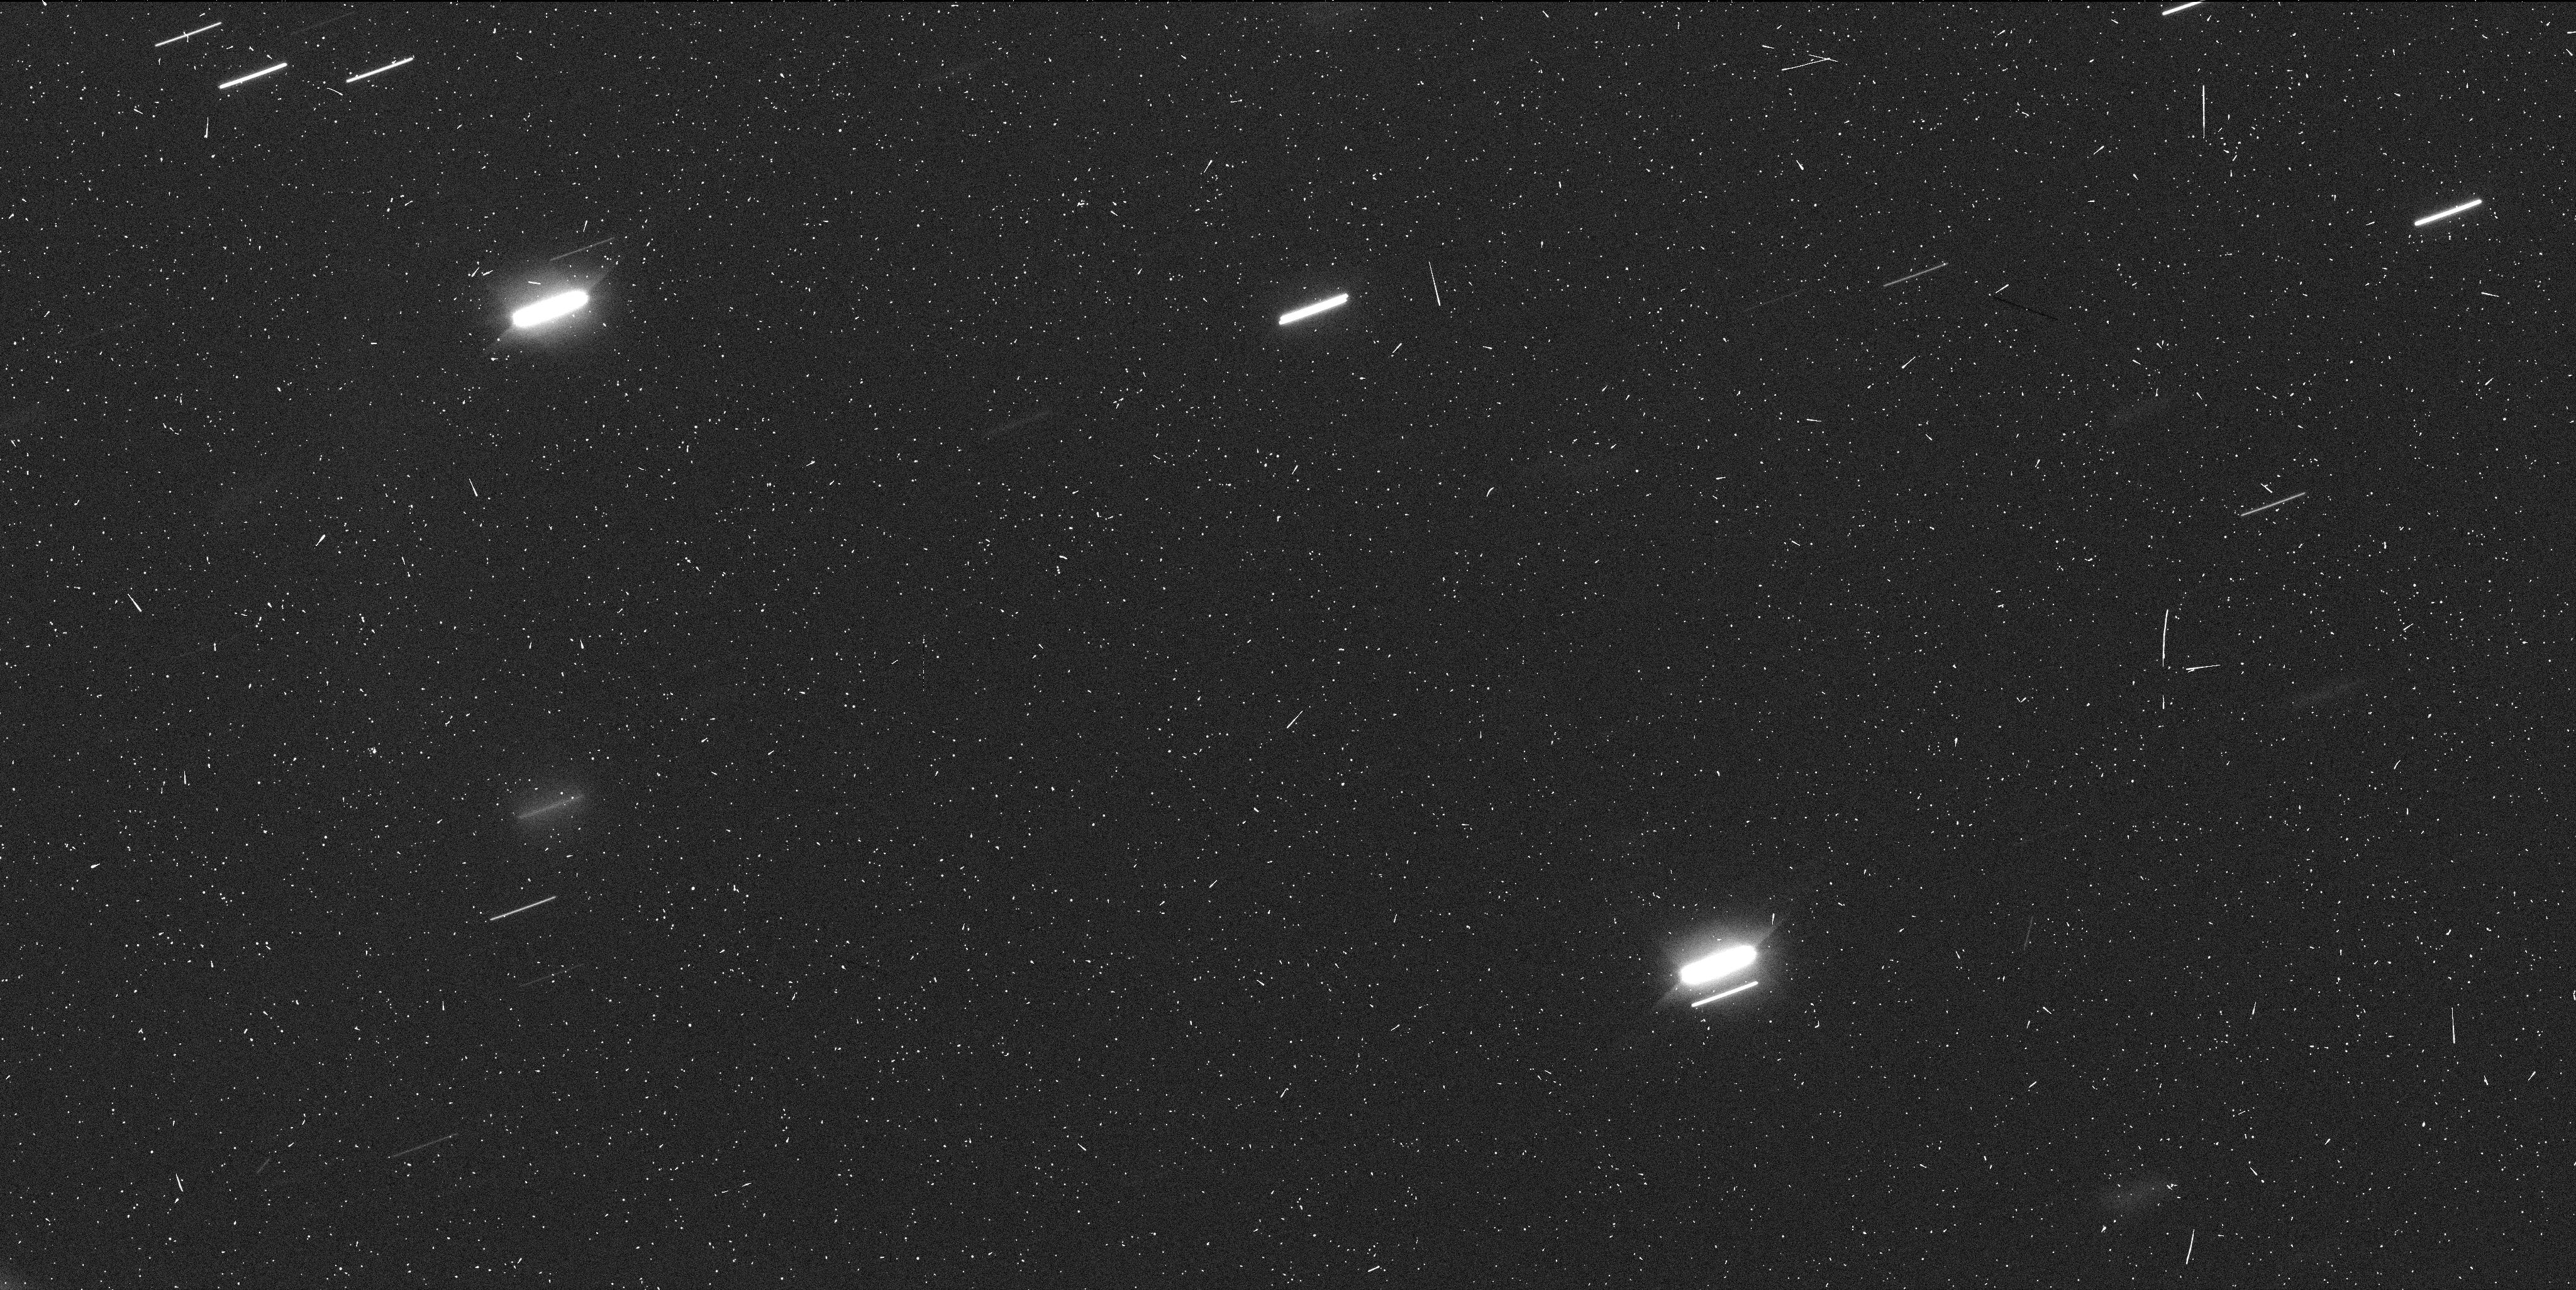
Target: 9P-TEMPEL-1. Instrument: WFC3/UVIS. Filter: F606W. Exposure: 7 min. Observation ID: ibcr04gvq

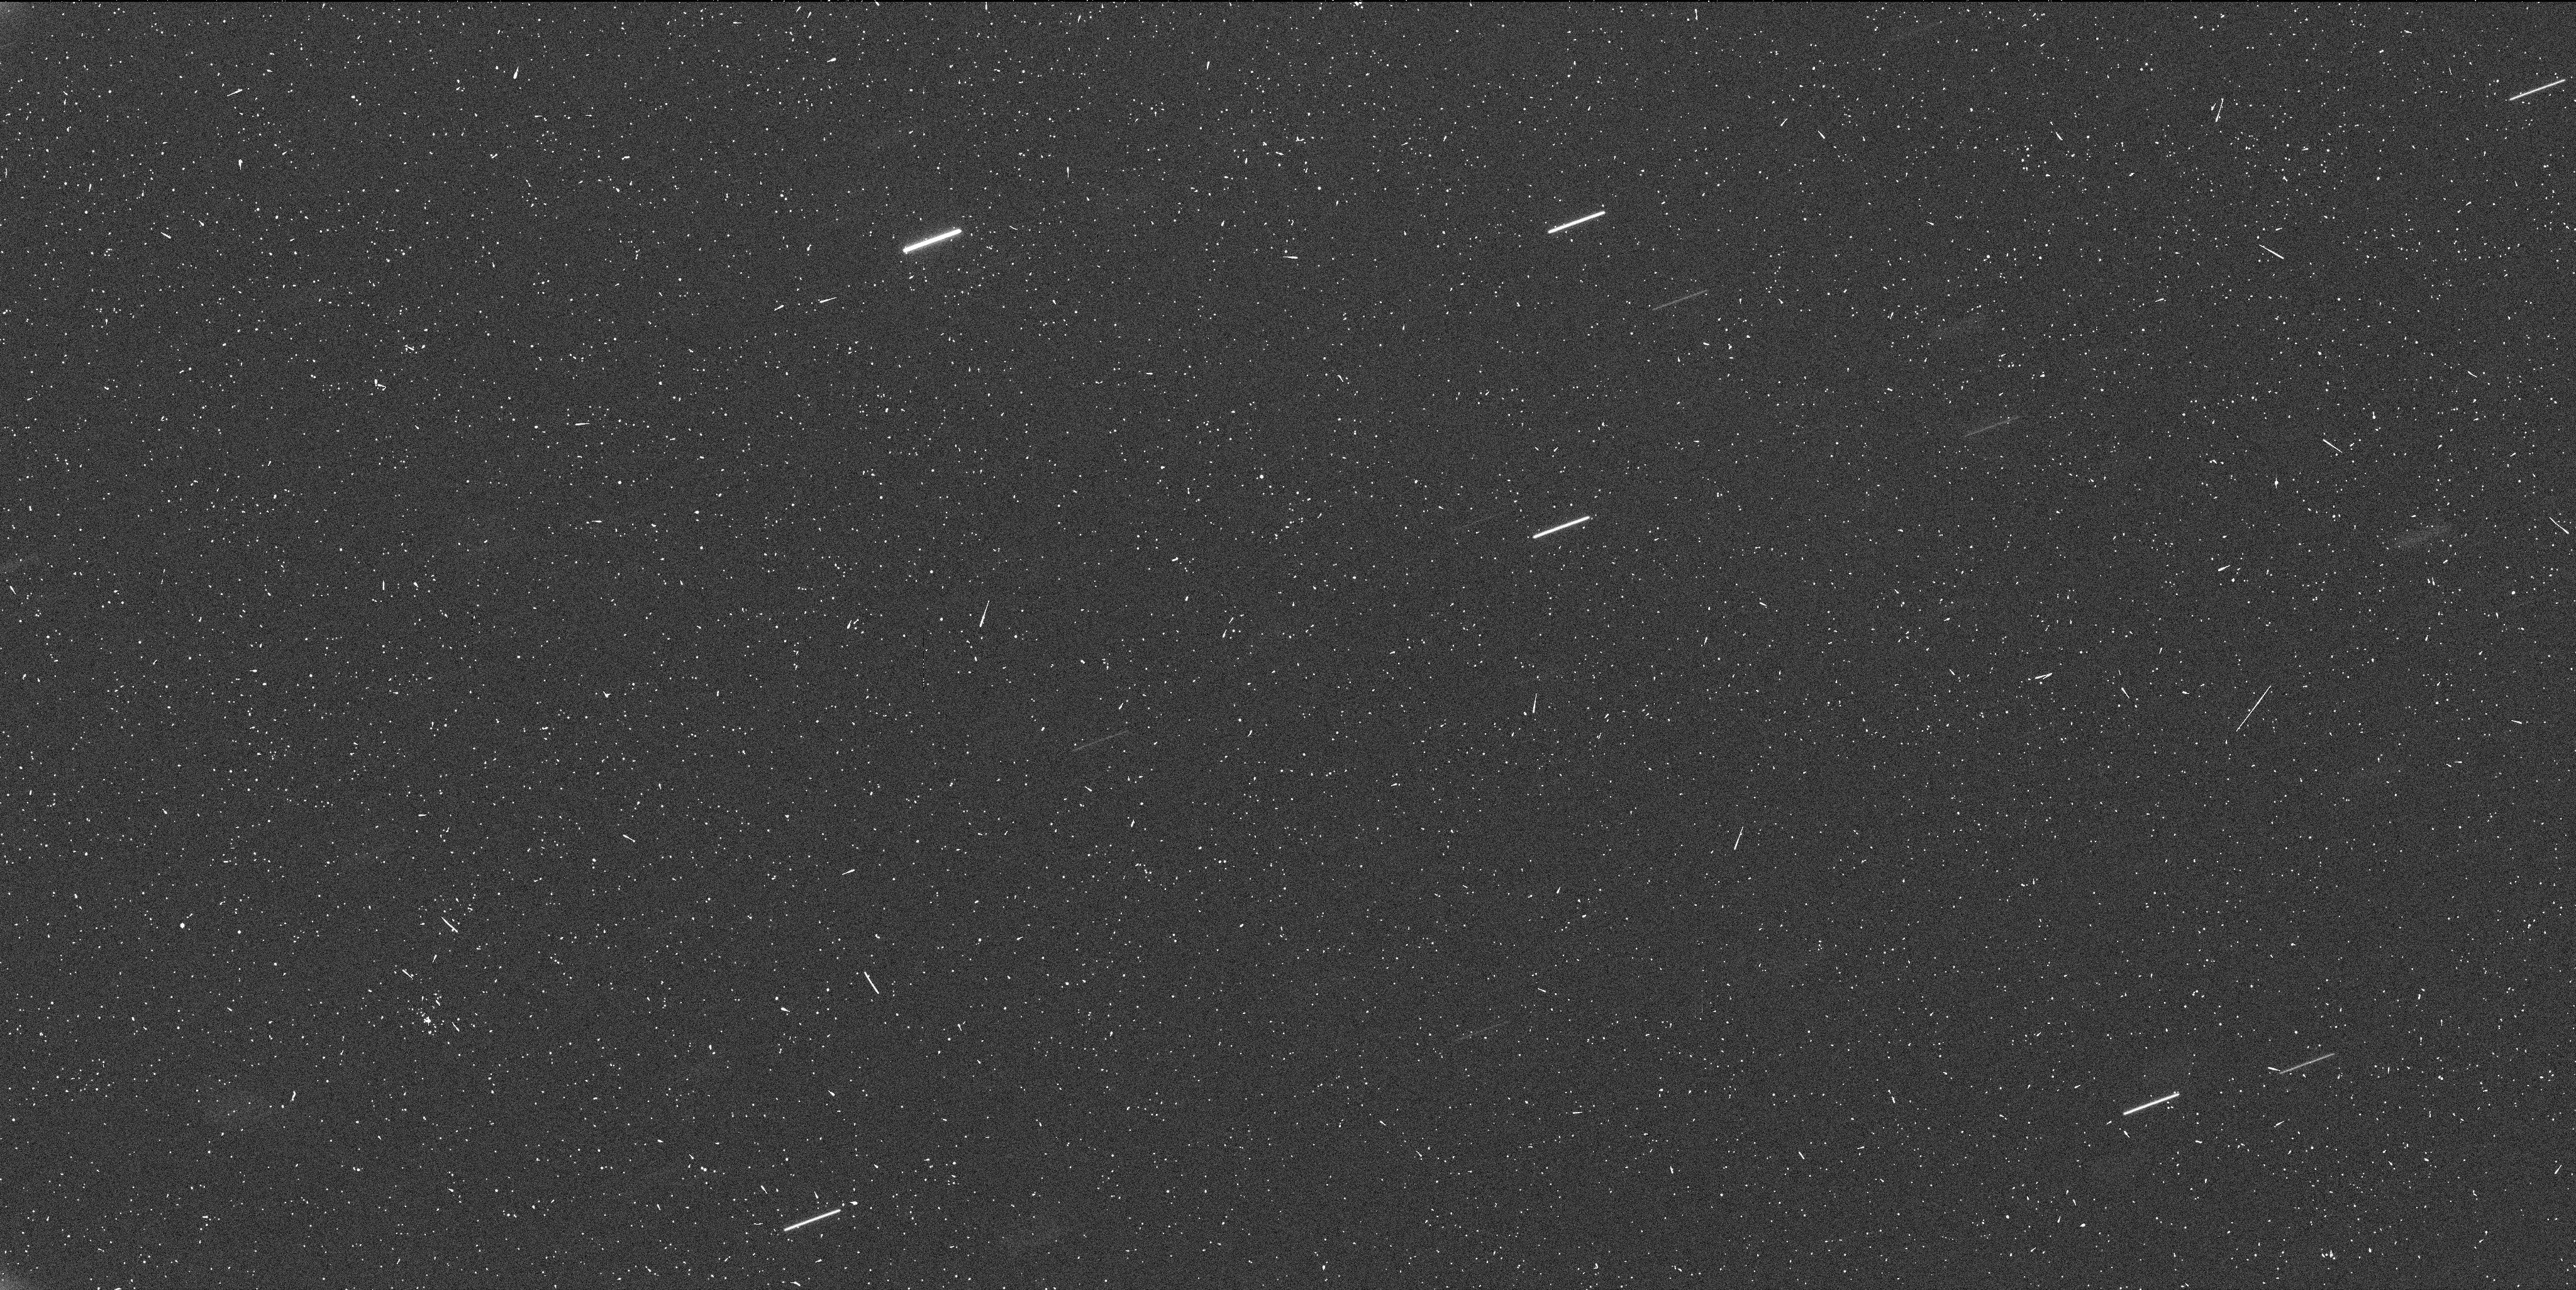
Target: 9P-TEMPEL-1. Instrument: WFC3/UVIS. Filter: F606W. Exposure: 7 min. Observation ID: ibcr13l5q

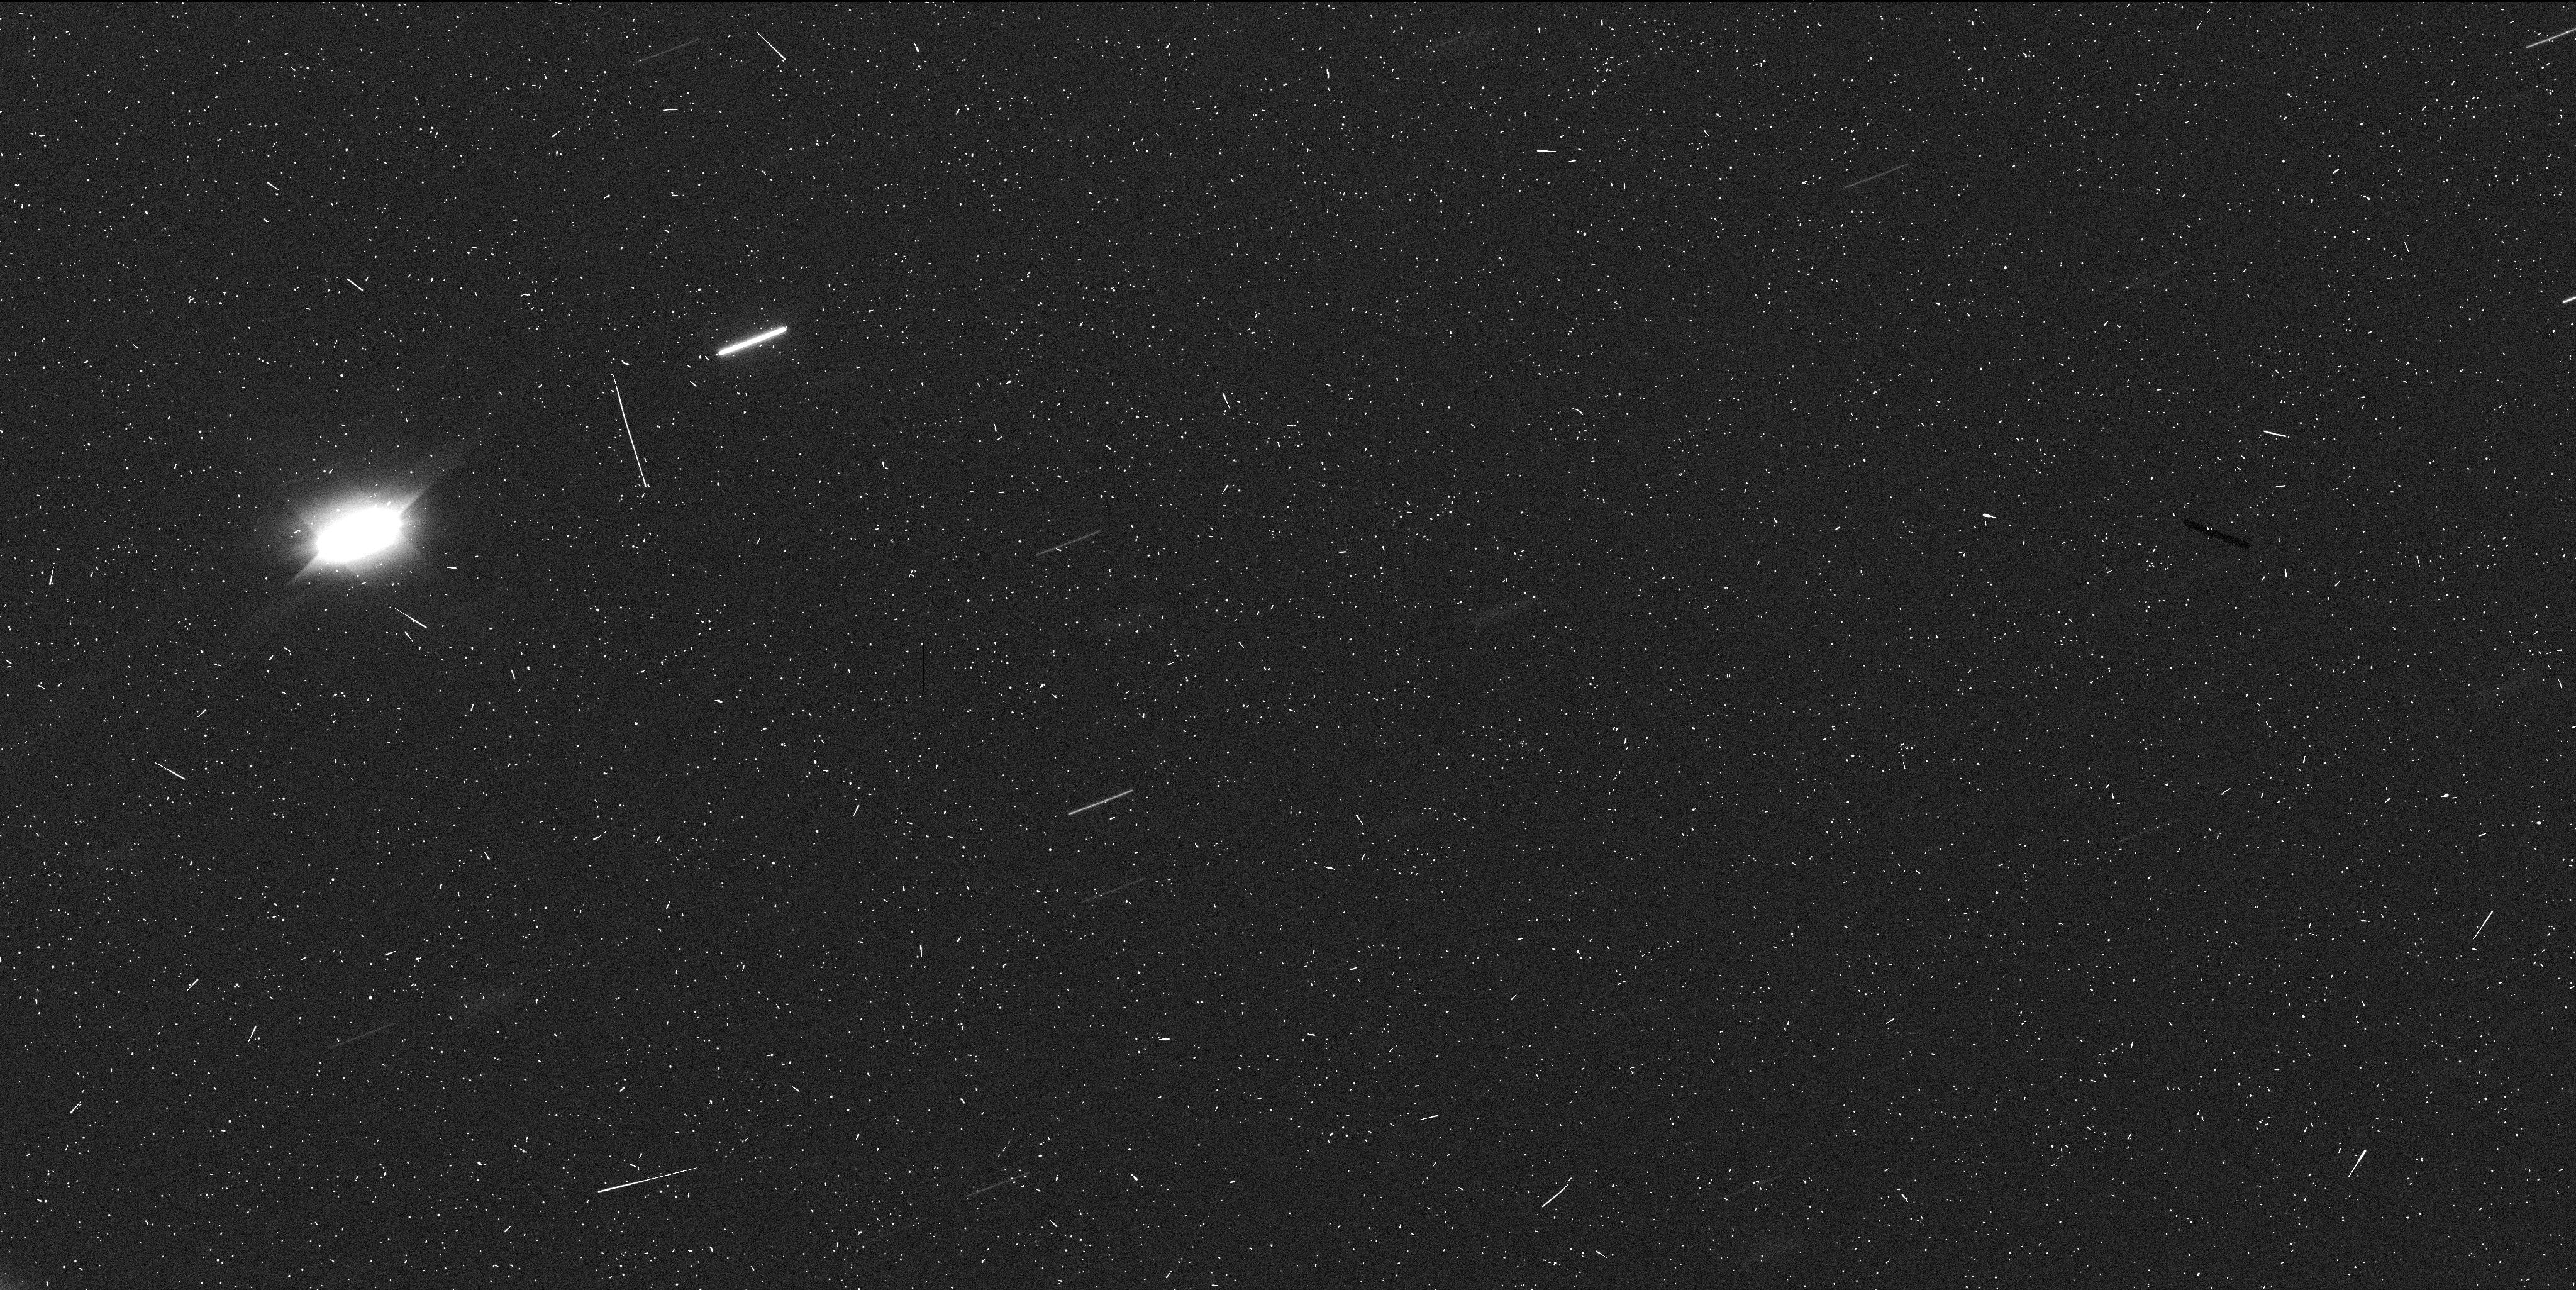
Target: 9P-TEMPEL-1. Instrument: WFC3/UVIS. Filter: F606W. Exposure: 7 min. Observation ID: ibcr08jnq

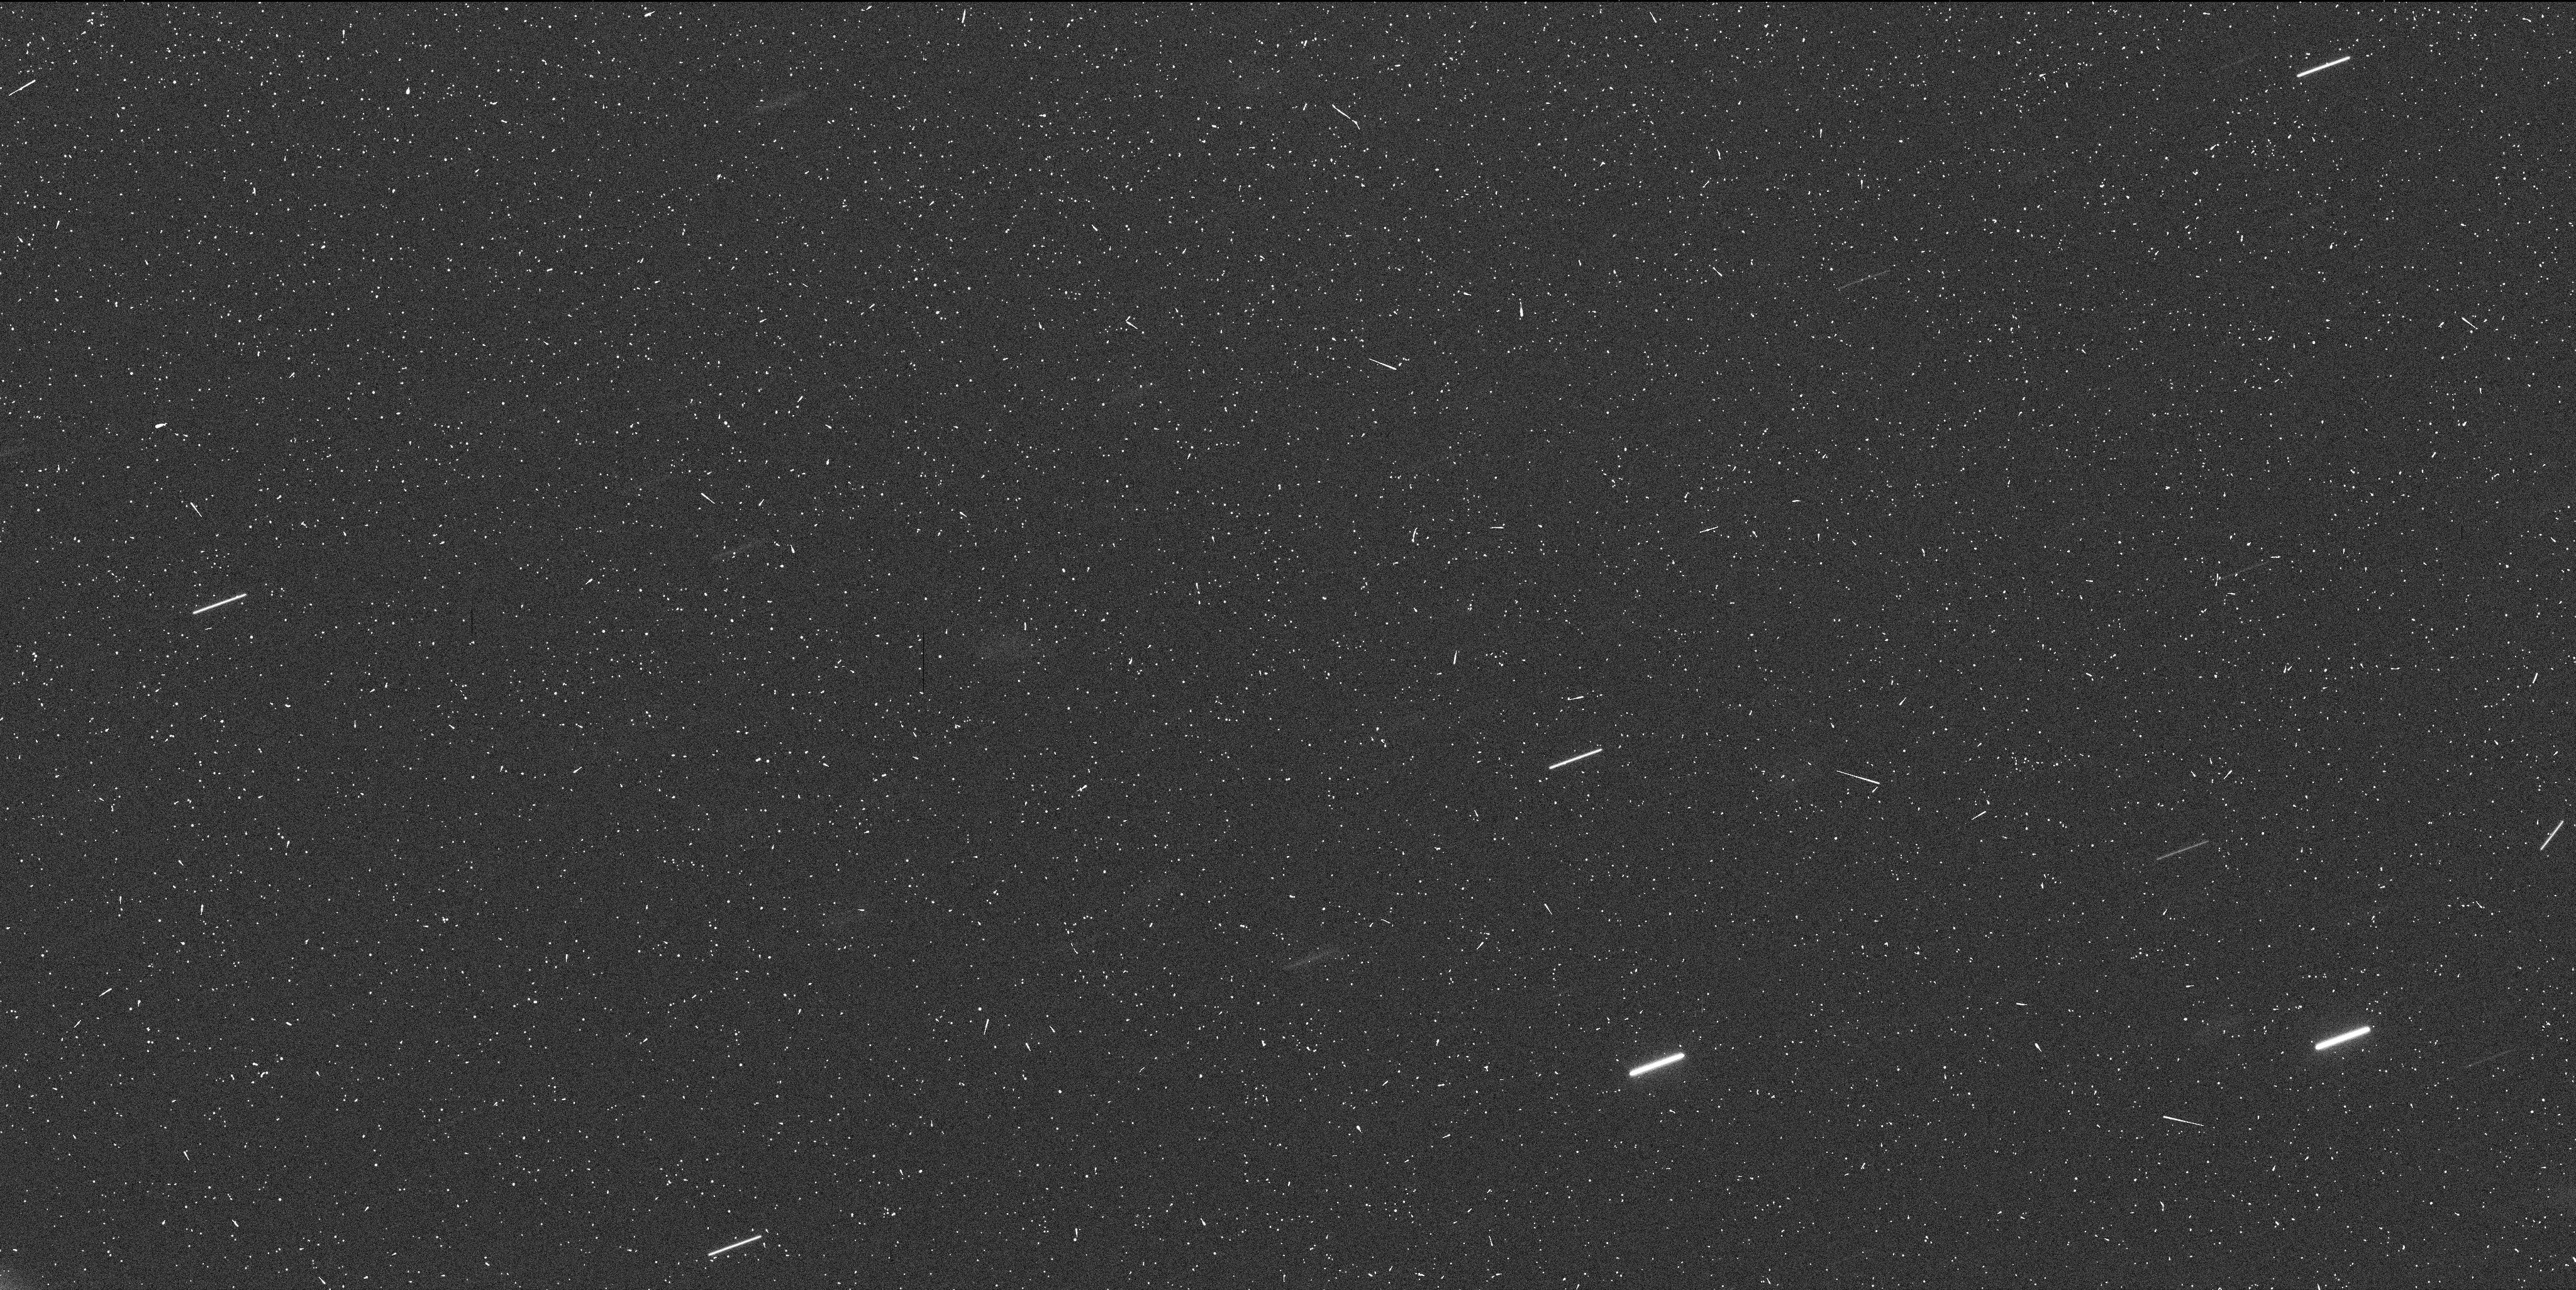
Target: 9P-TEMPEL-1. Instrument: WFC3/UVIS. Filter: F606W. Exposure: 7 min. Observation ID: ibcr12l2q

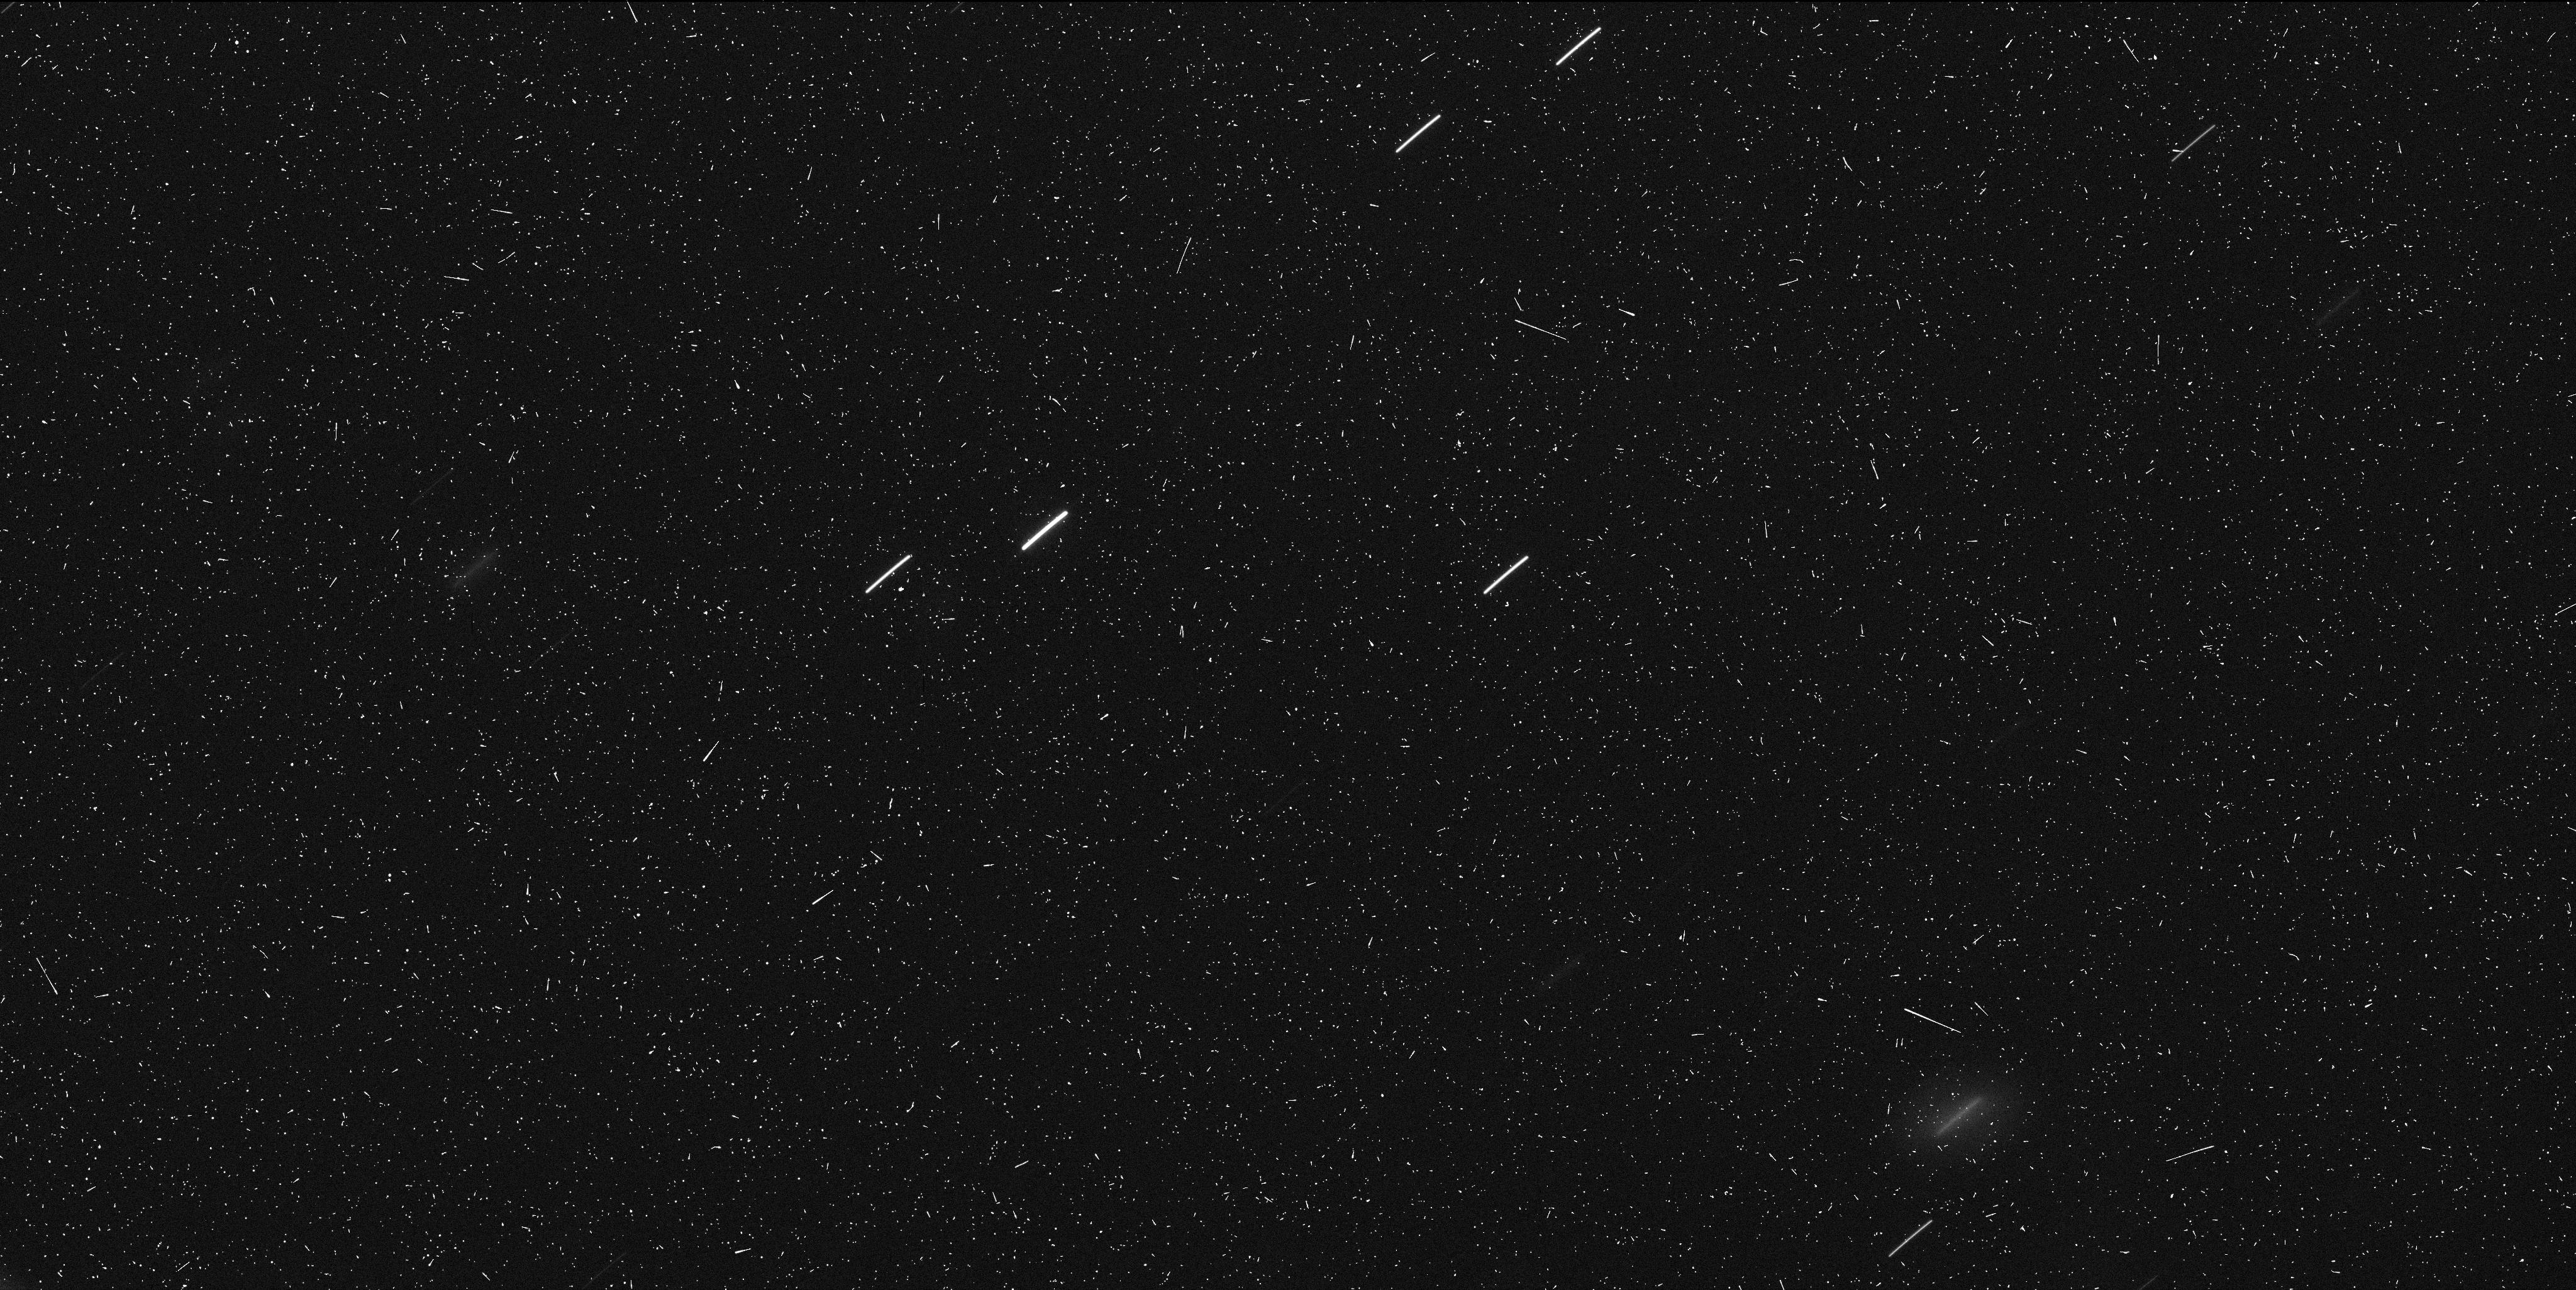
Target: 9P-TEMPEL-1. Instrument: WFC3/UVIS. Filter: F606W. Exposure: 7 min. Observation ID: ibcr18adq

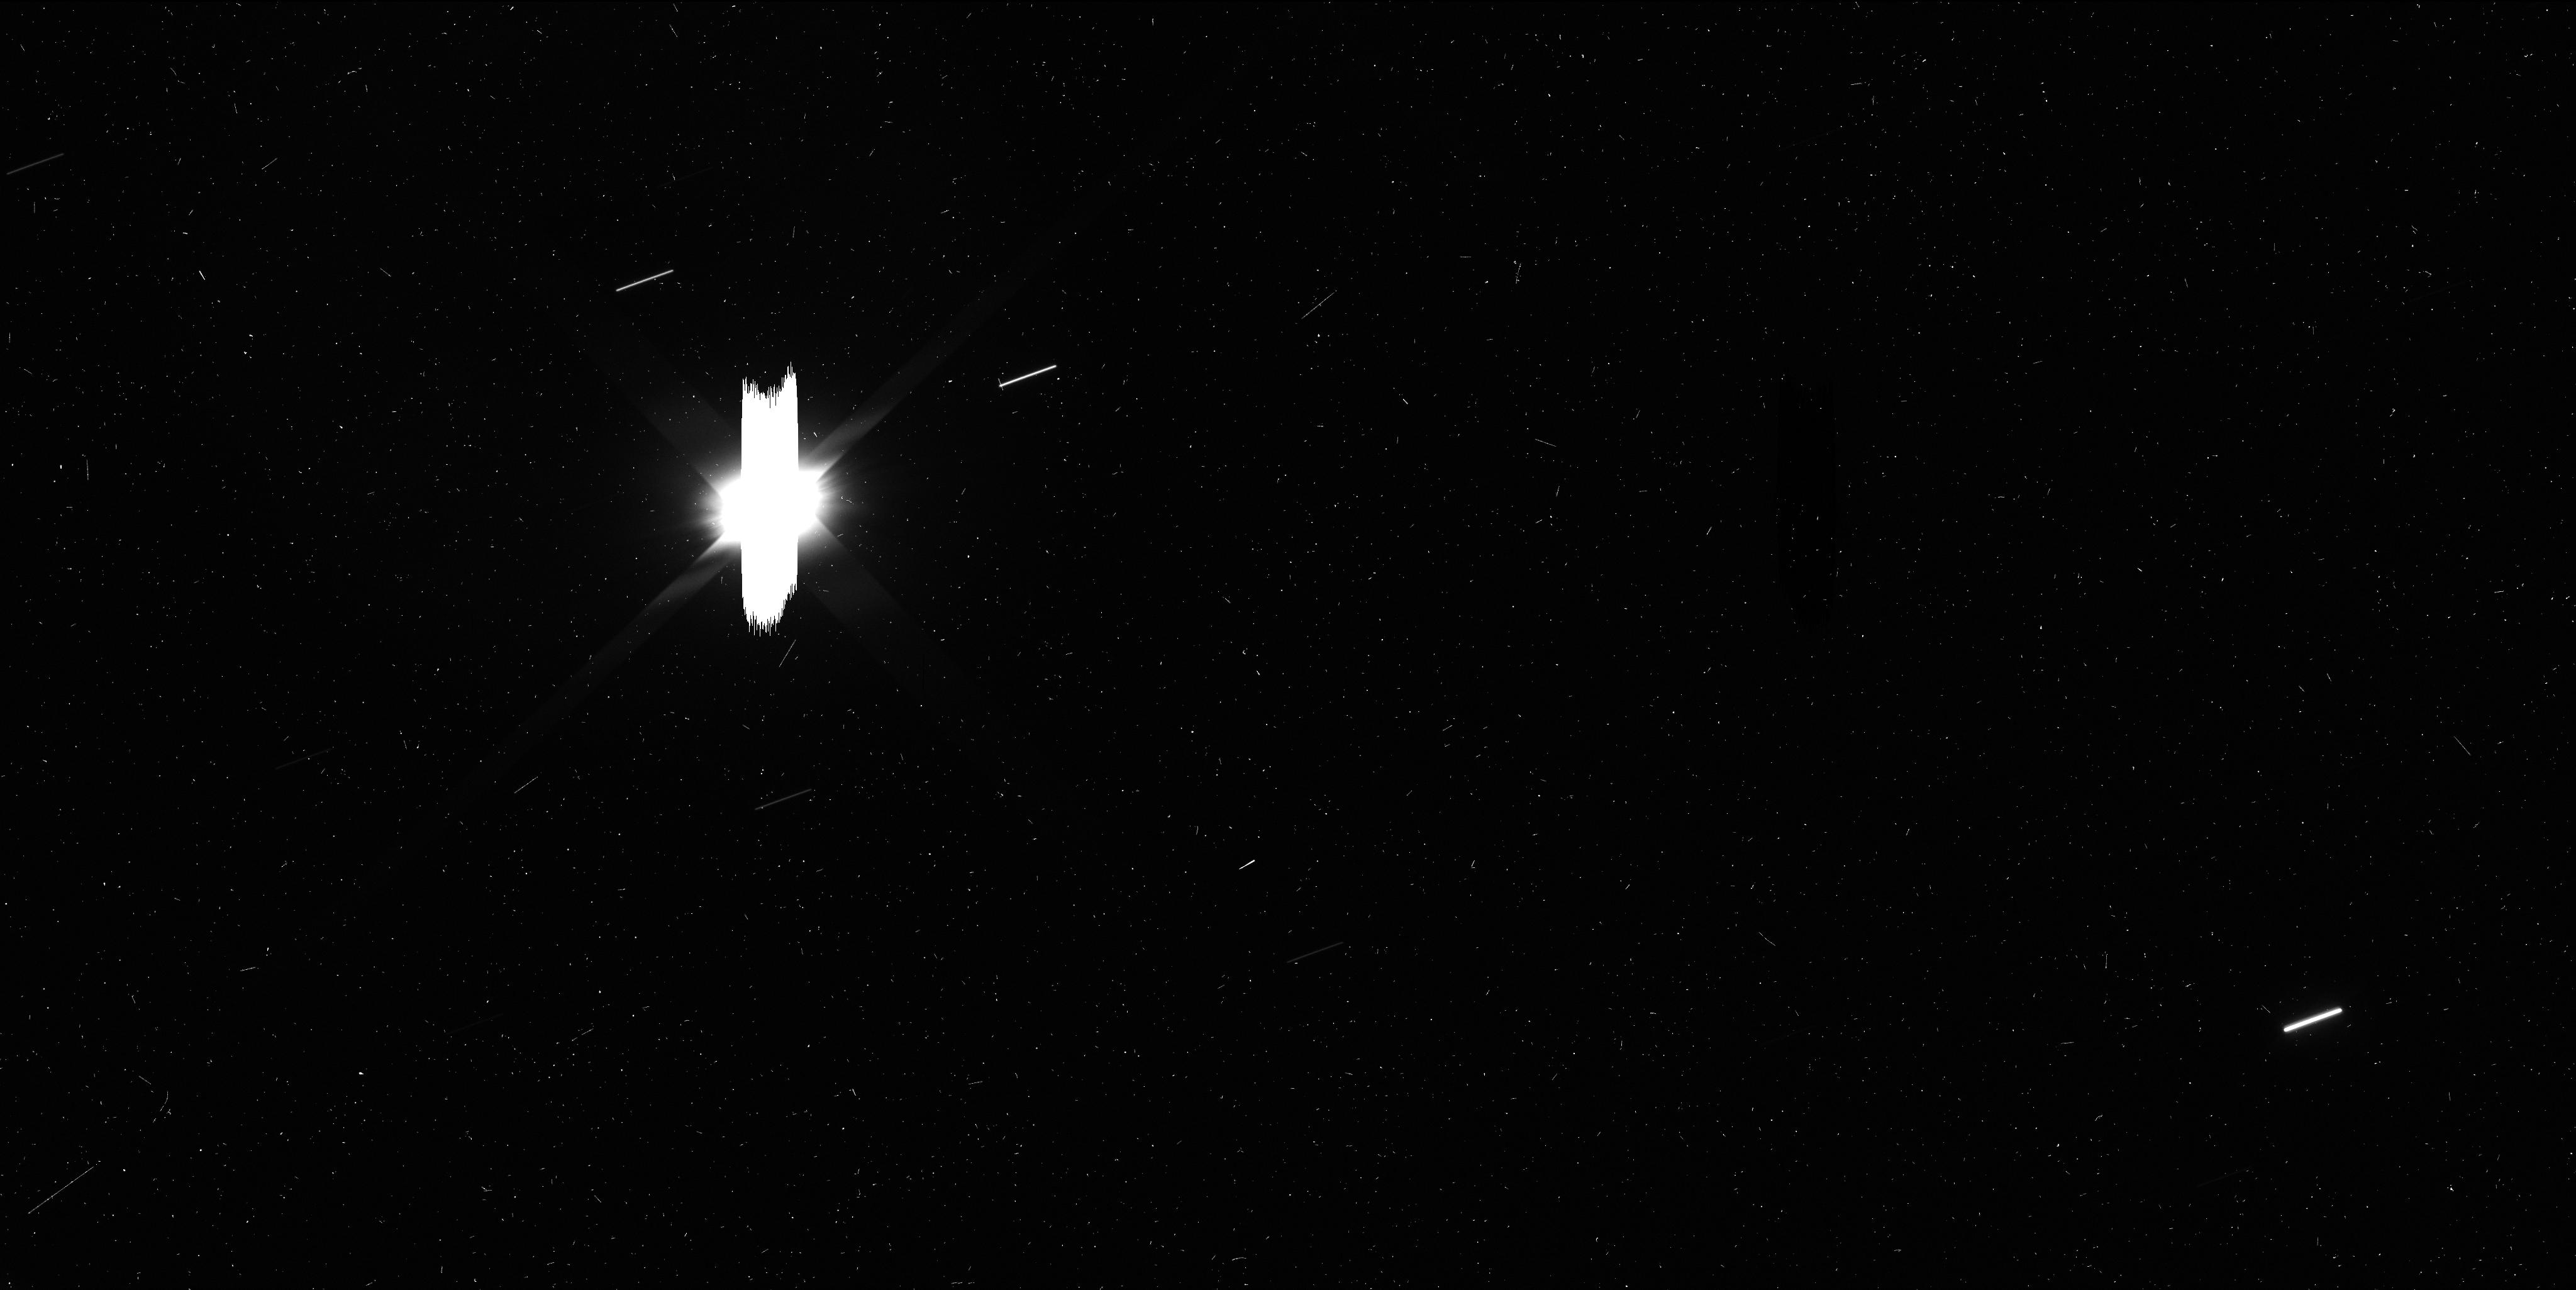
Target: 9P-TEMPEL-1. Instrument: WFC3/UVIS. Filter: F606W. Exposure: 7 min. Observation ID: ibcr07huq

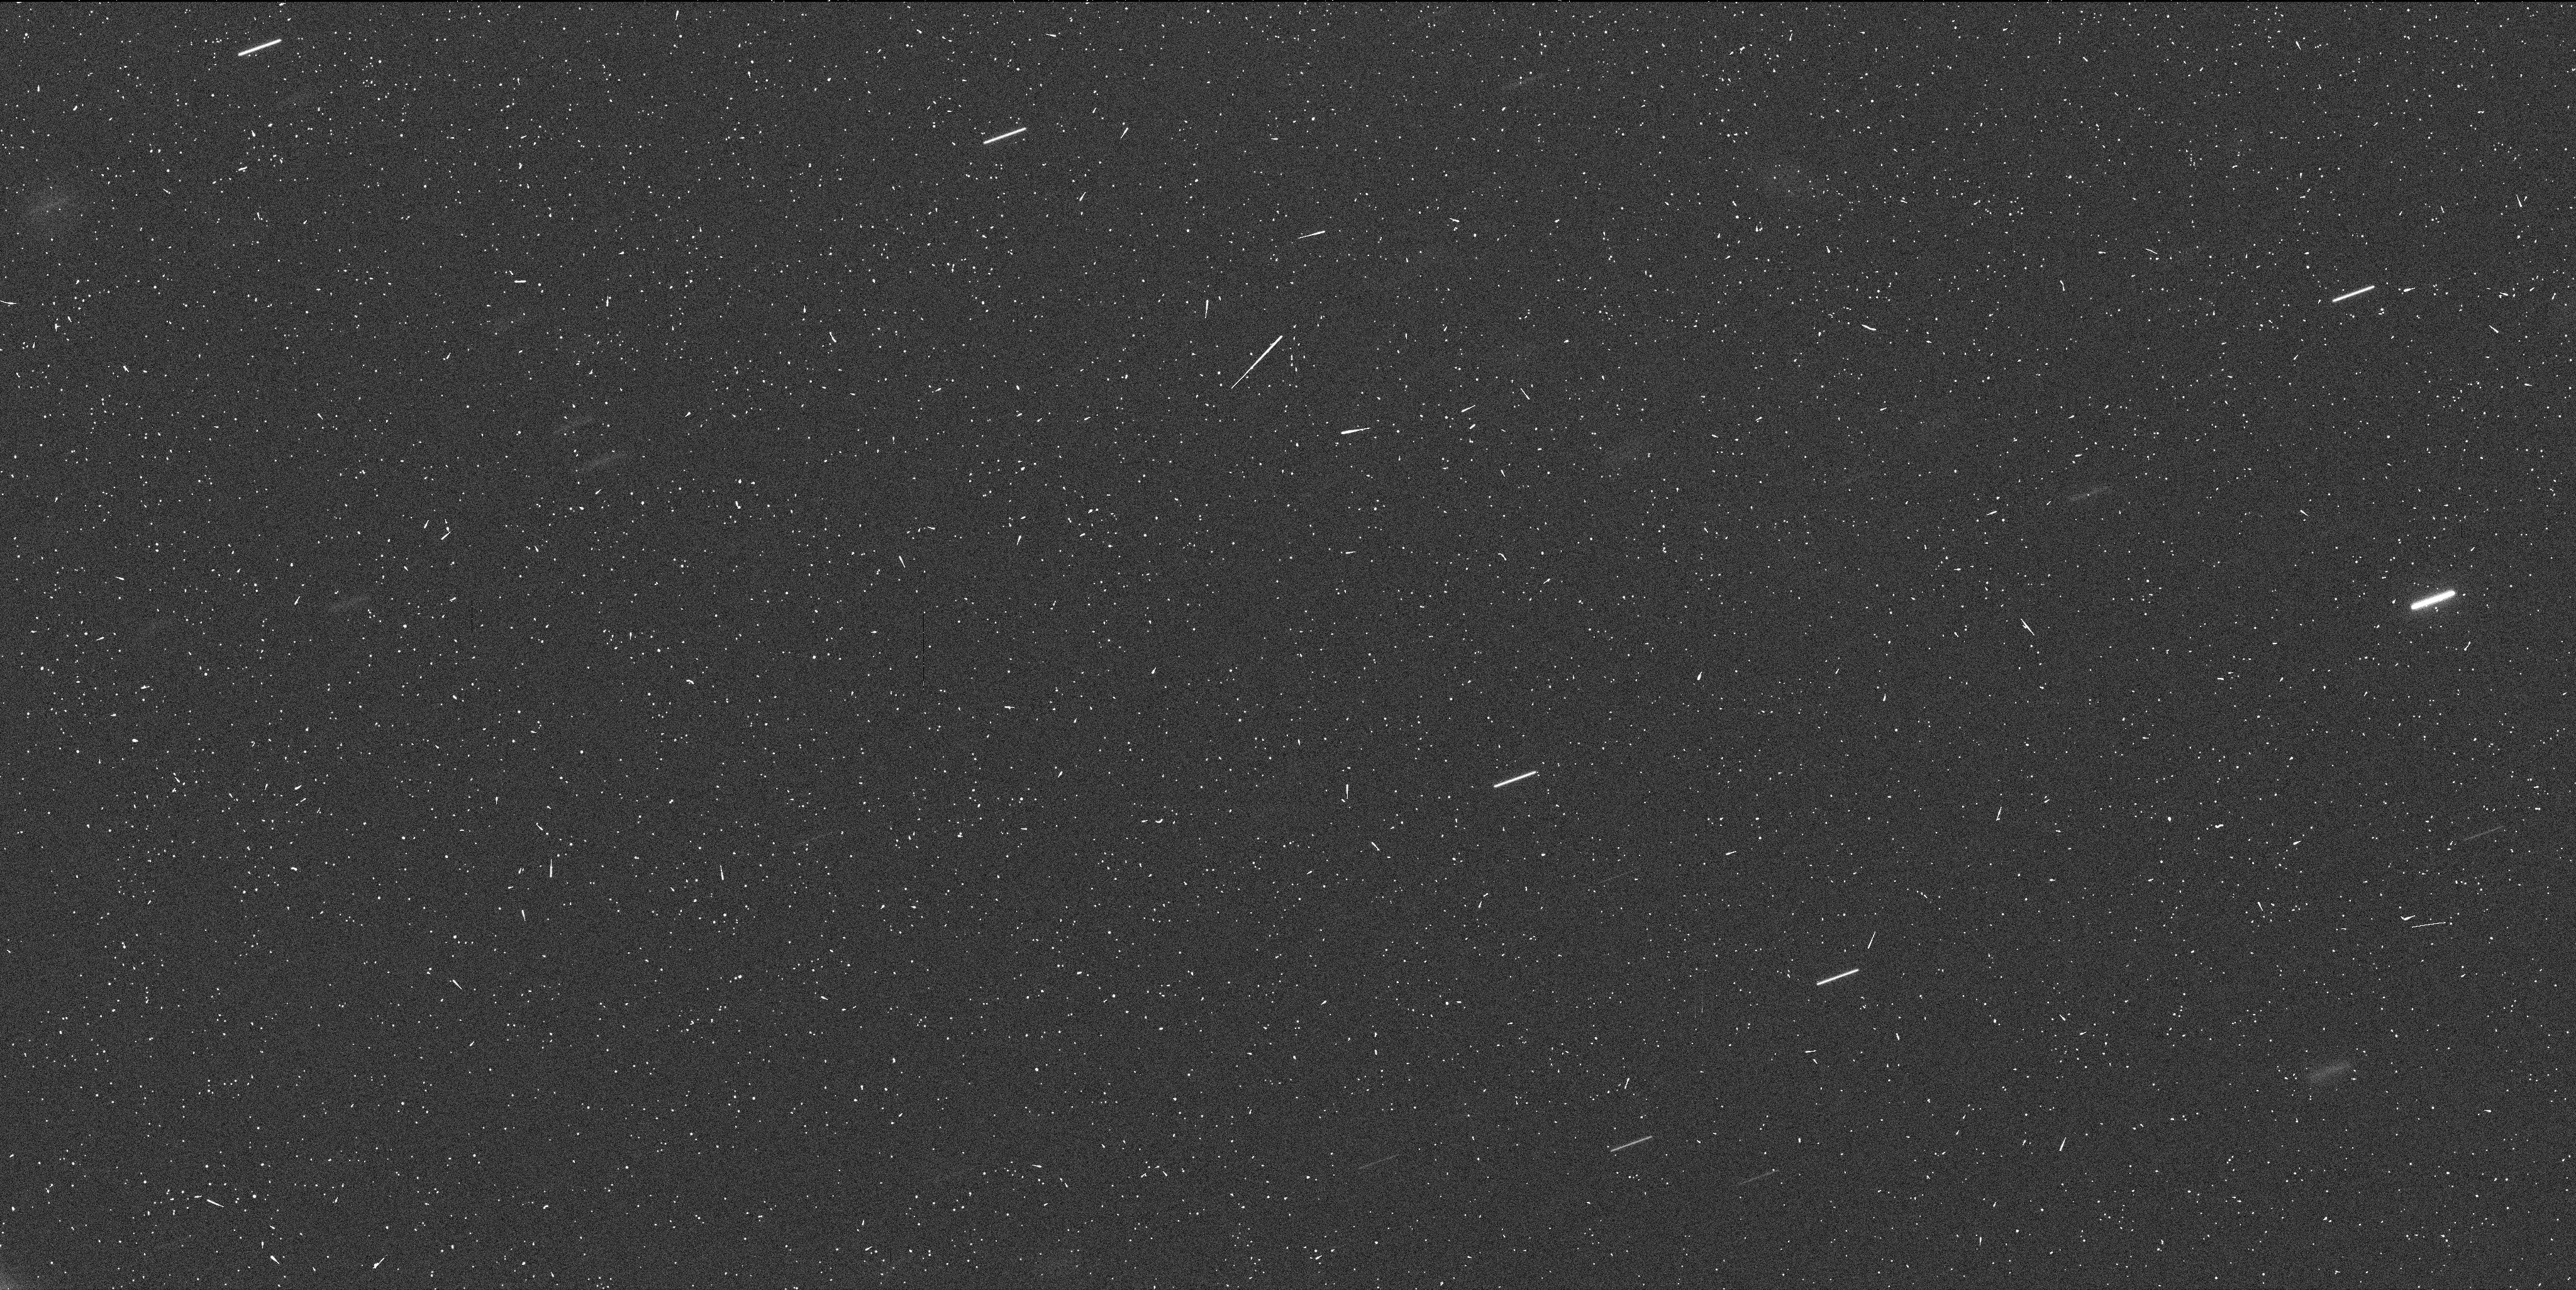
Target: 9P-TEMPEL-1. Instrument: WFC3/UVIS. Filter: F606W. Exposure: 5 min. Observation ID: ibcr11kuq

Determining the Rotational Phase of Comet 9P/Tempel 1 in Support of the StardustNExT Mission (PI: Meech, Karen J.)

A primary objective of the StardustNExT mission is to image the crater created by NASA's Deep Impact (DI) mission. The 12-year ground- and space-based DI observing campaign provided an exceptional data set for investigating the rotation of comet 9P/Tempel 1. The just-completed analysis shows that the spin period increased in a stepwise manner through the perihelia in 2000 and 2005, due to an outgassing of water from a southern jet. Our water-sublimation jet torque model has been moderately successful in predicting the integrated change in the nucleus longitude at the 2005 perihelion and beyond, and has been used to predict the rotation state at the planned Stardust-NExT encounter just after perihelion on 2/14/2011. We propose a 19-orbit Hubble program to perform light curve observations of 9P/Tempel 1 that will allow us to determine the time-of-arrival adjustment of the Stardust-NExT spacecraft trajectory that is needed to ensure that the spacecraft arrives at encounter with the (as yet unseen) artificial DI crater at the sub-spacecraft point and fully illuminated by the sun. The trajectory correction maneuver is in Feb 2010, and we need to know the nucleus rotation phase to a precision of 1% and the period to 10 sec by Jan 2010. HST is the only facility capable of obtaining the high quality data necessary to determine the shape and phase of the rotational light curve. When combined with ground-based data 2-3 months later, we will achieve the required precision.